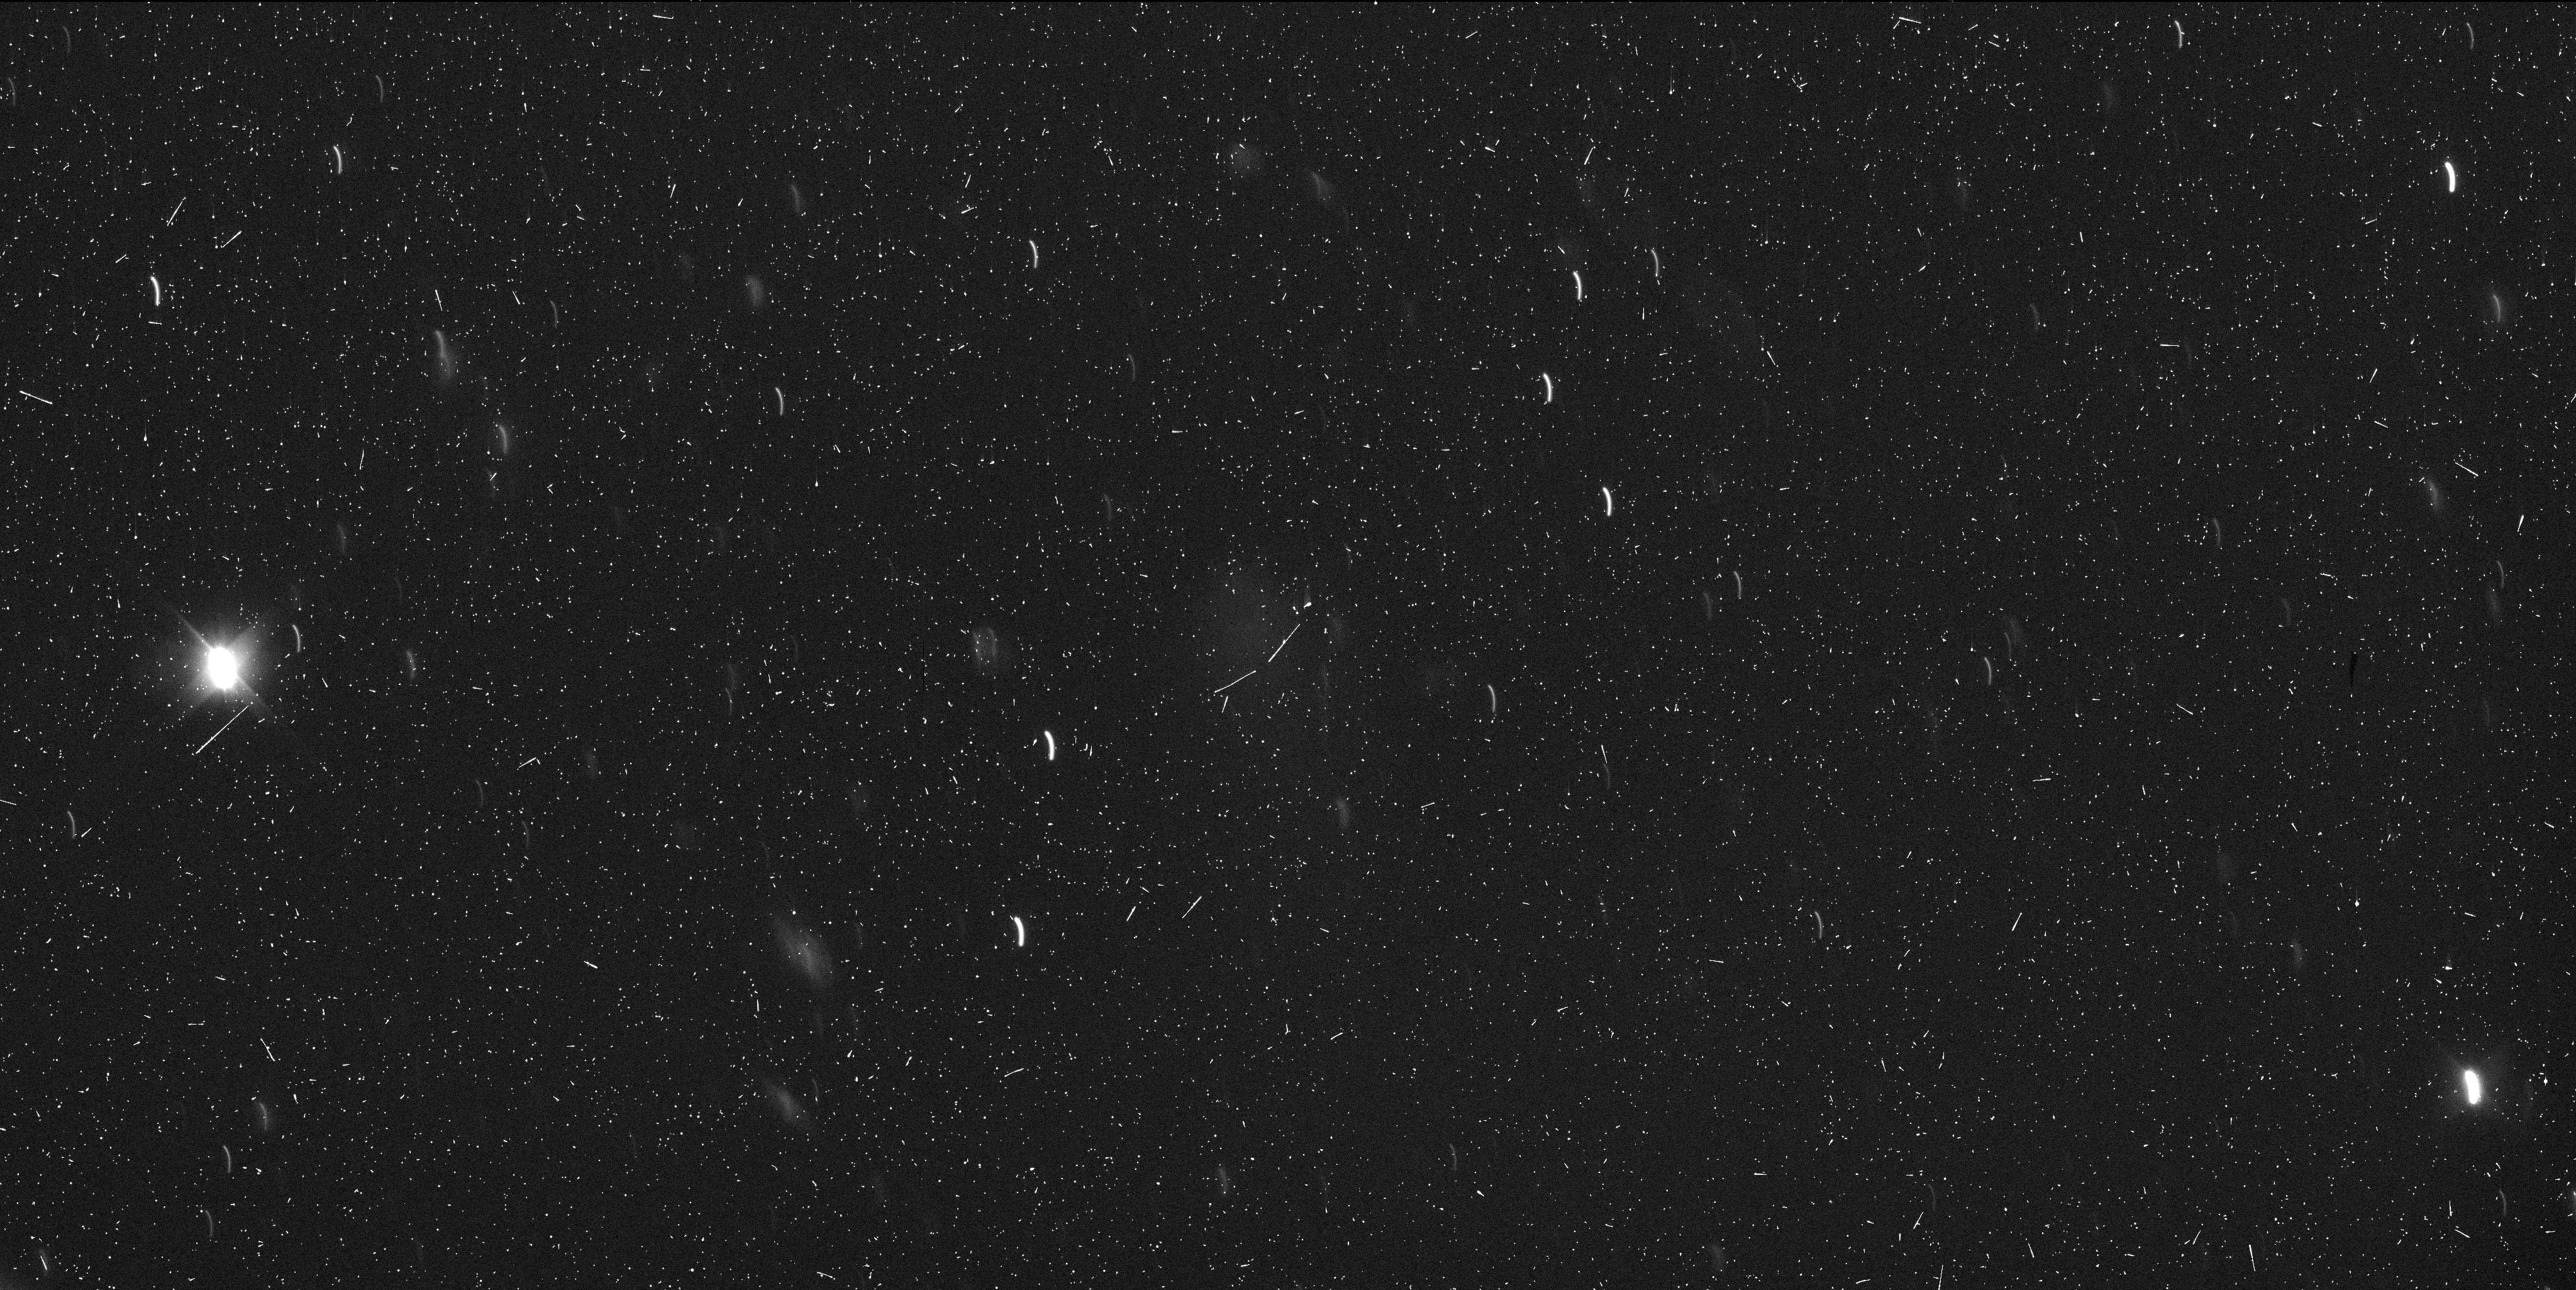
Target: P2016-G1. Instrument: WFC3/UVIS. Filter: F350LP. Exposure: 10 min. Observation ID: id4d02dhq

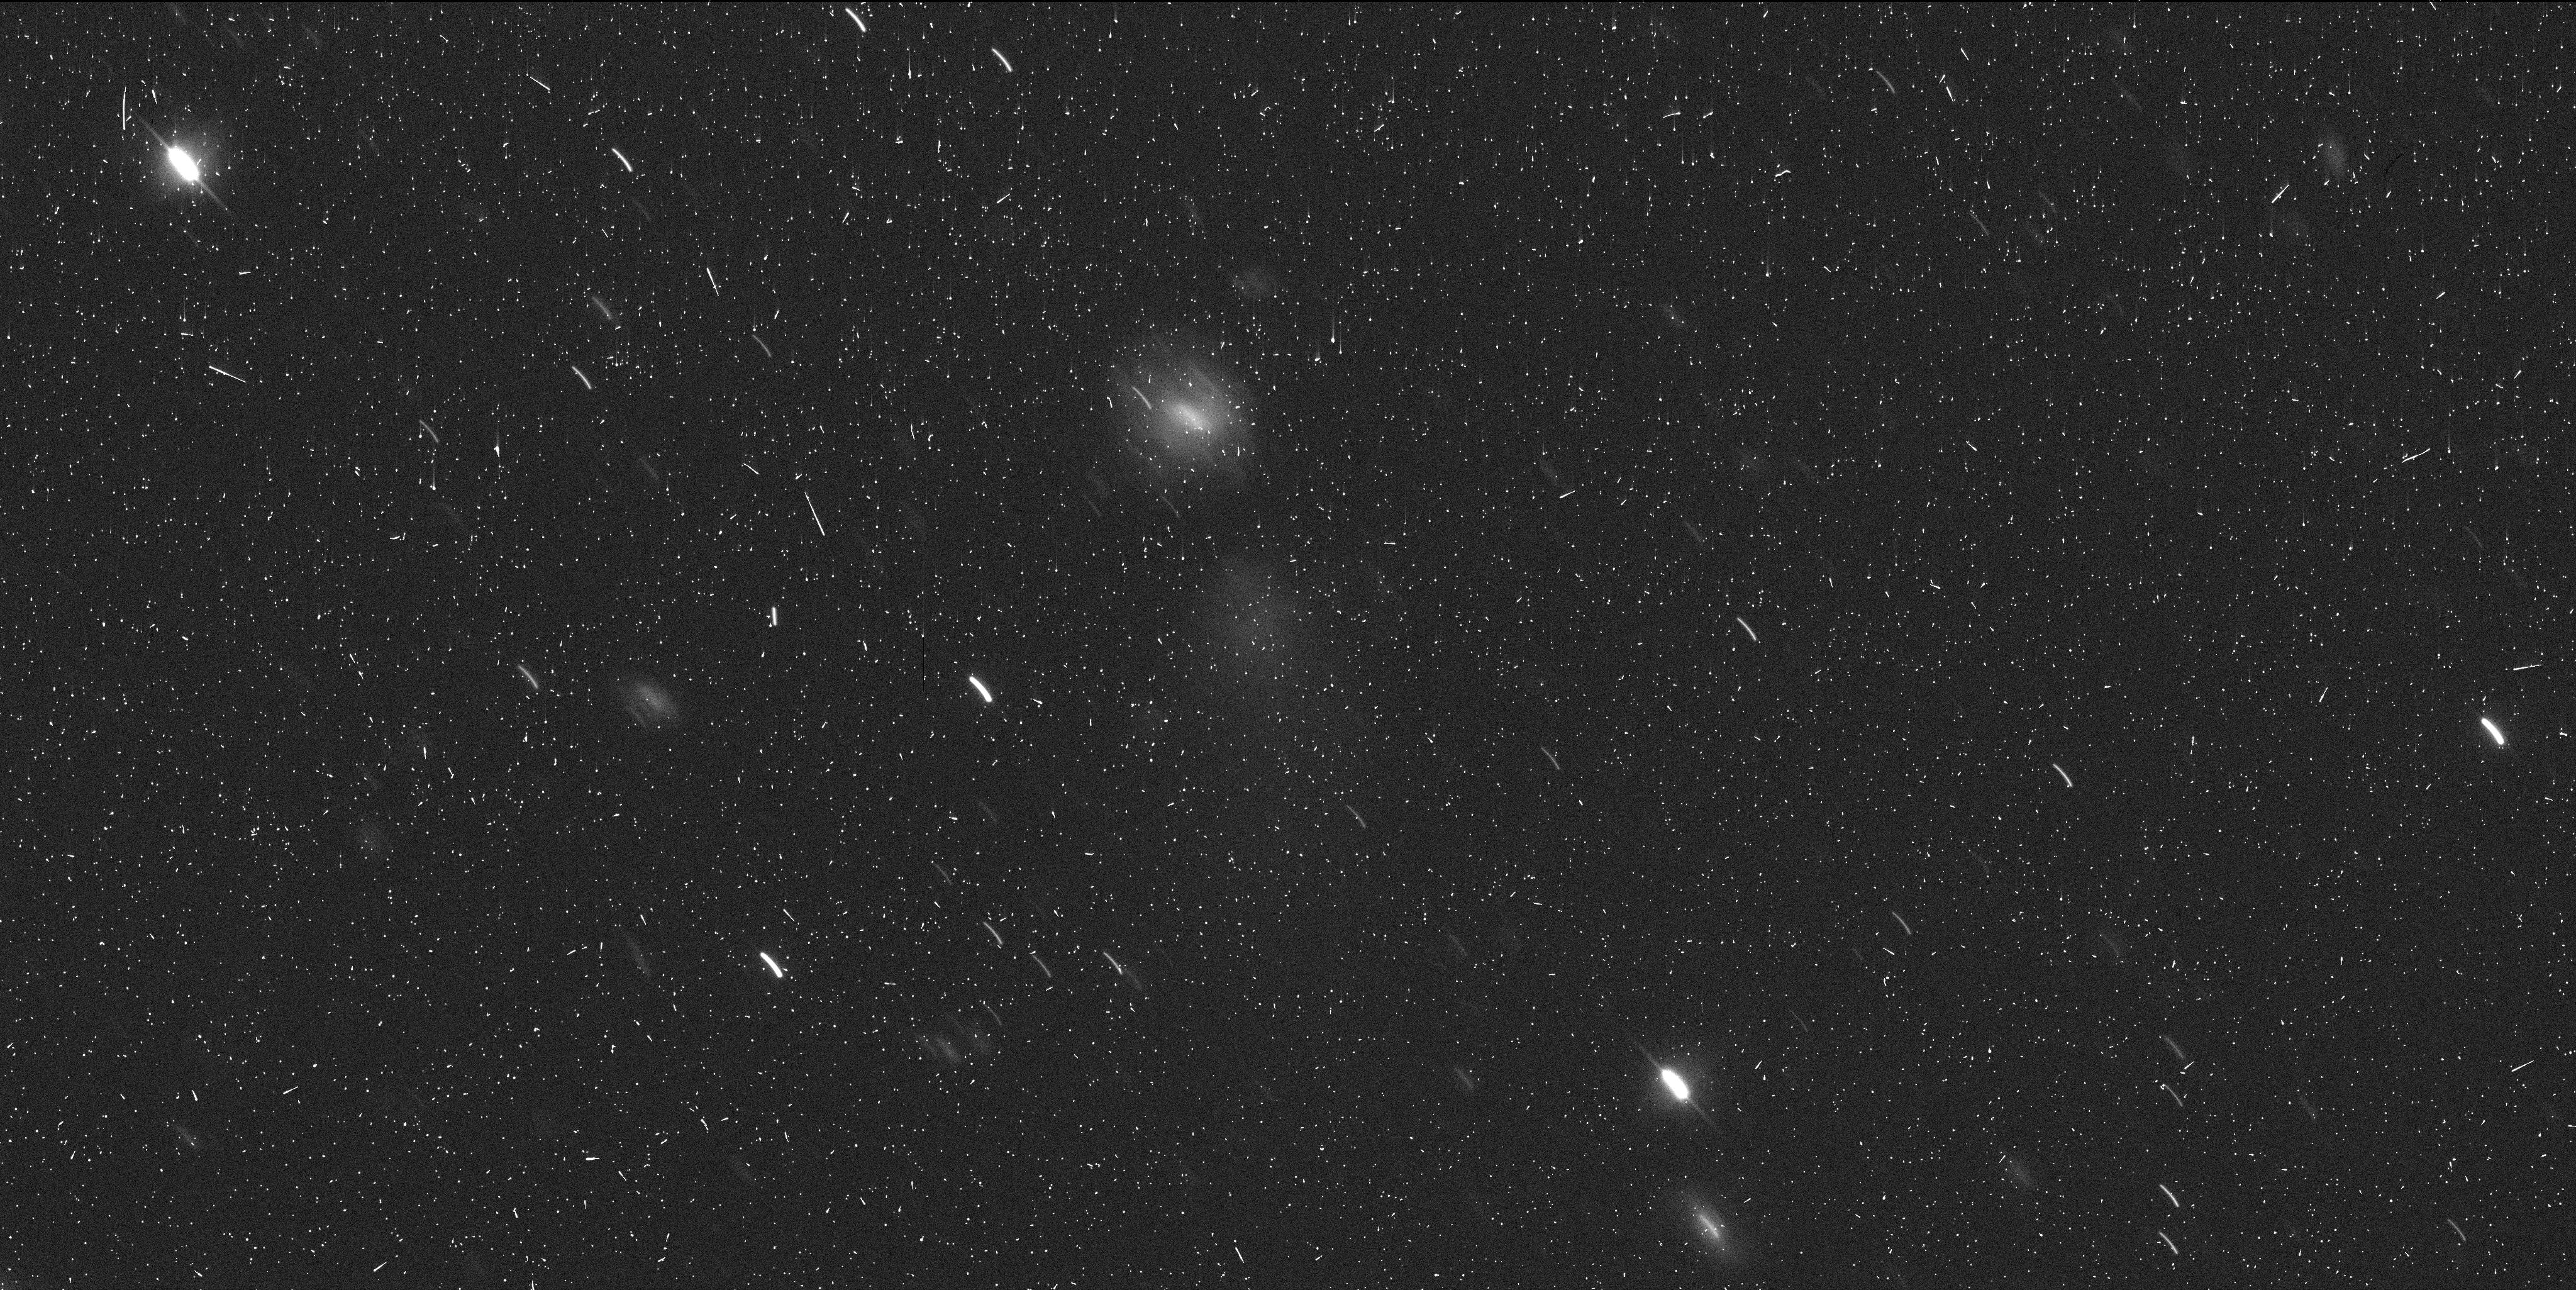
Target: P2016-G1. Instrument: WFC3/UVIS. Filter: F350LP. Exposure: 7 min. Observation ID: id4d01m4q

WFC3 imaging of active asteroid P/2016 G1 (PI: Licandro, Javier)

We propose to observe an active main belt asteroid, P/2016 G1 (PANSTARRS), which has been observed a few days ago with the 10m Gran Telescopio CANARIAS (GTC) telescope. GTC images show that the central condensation presents a structure similar to the X-shaped one observed in P/2010 A1, which suggest that the object is breaking apart due to some unknown mechanism. Observations with the unique high resolution and sensitivity provided by HST are urgently needed to determine which mechanism is causing the disruption: a collision of asteroids, rotational mass loss, or ice sublimation.